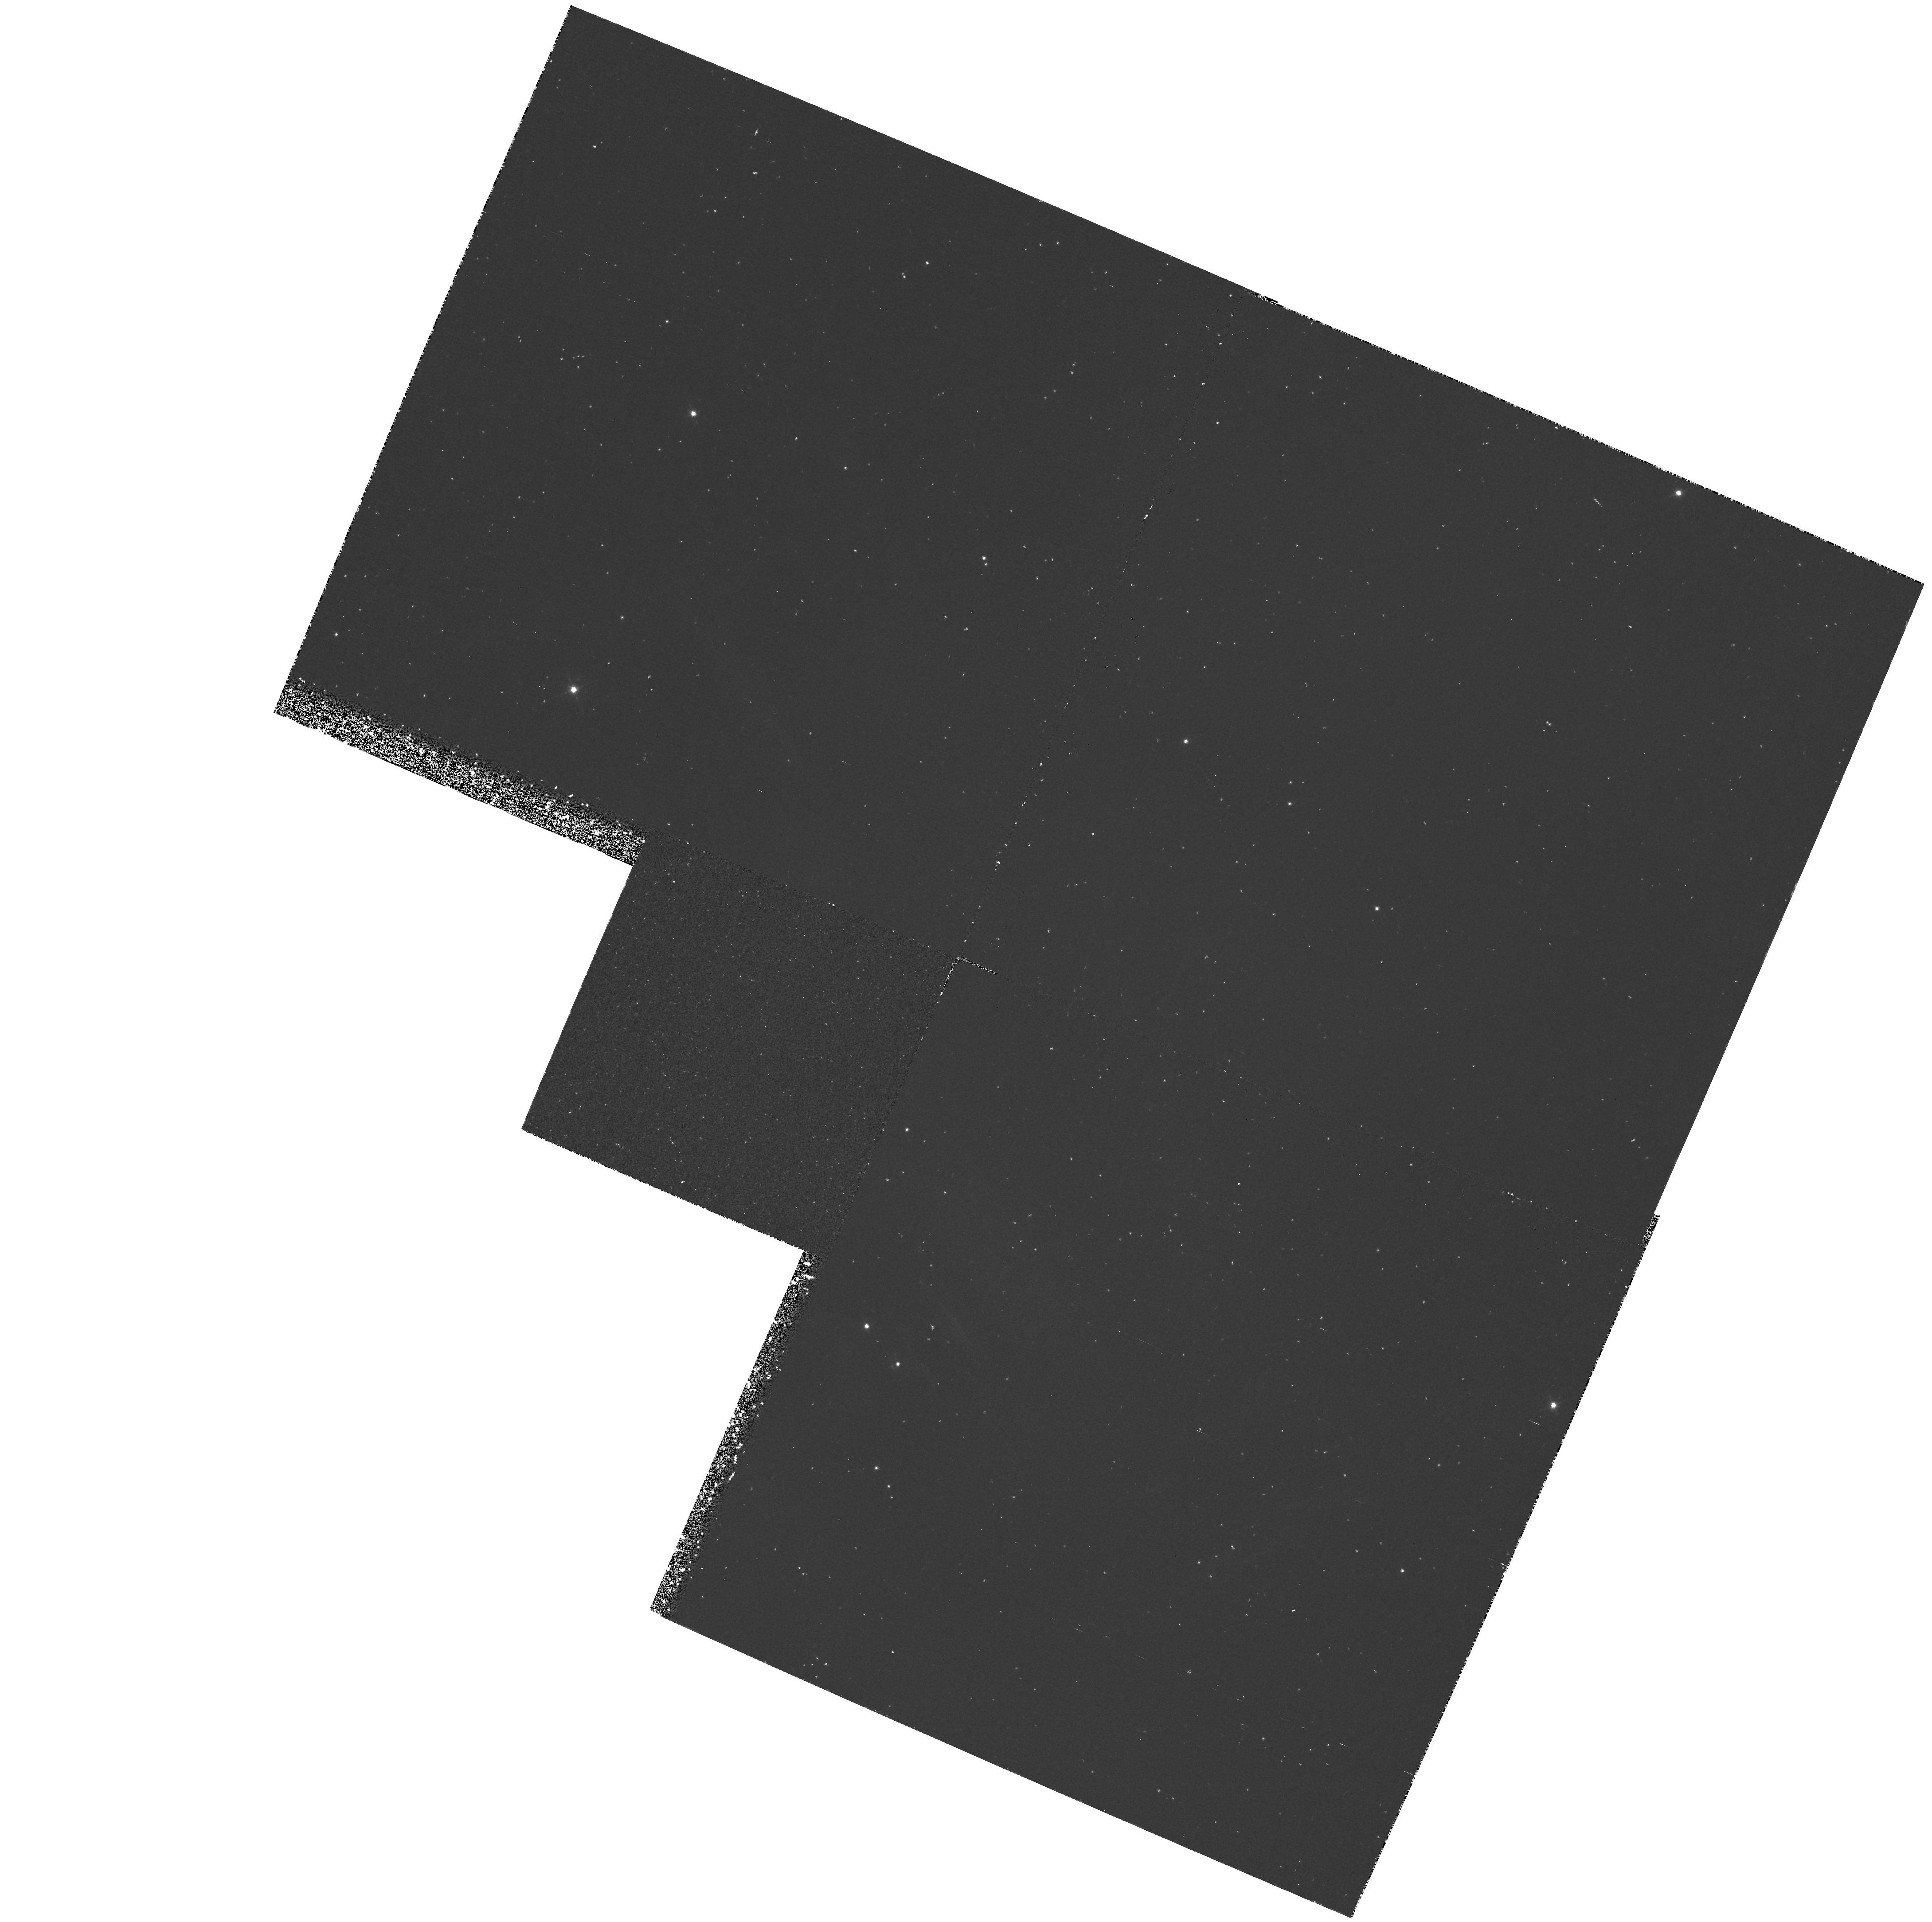
Target: CRAB-NEB-A
Instrument: WFPC2/PC
Filter: F469N
Exposure: 1.1 h
Observation ID: hst_5206_01_wfpc2_pc_f469n_u24r01

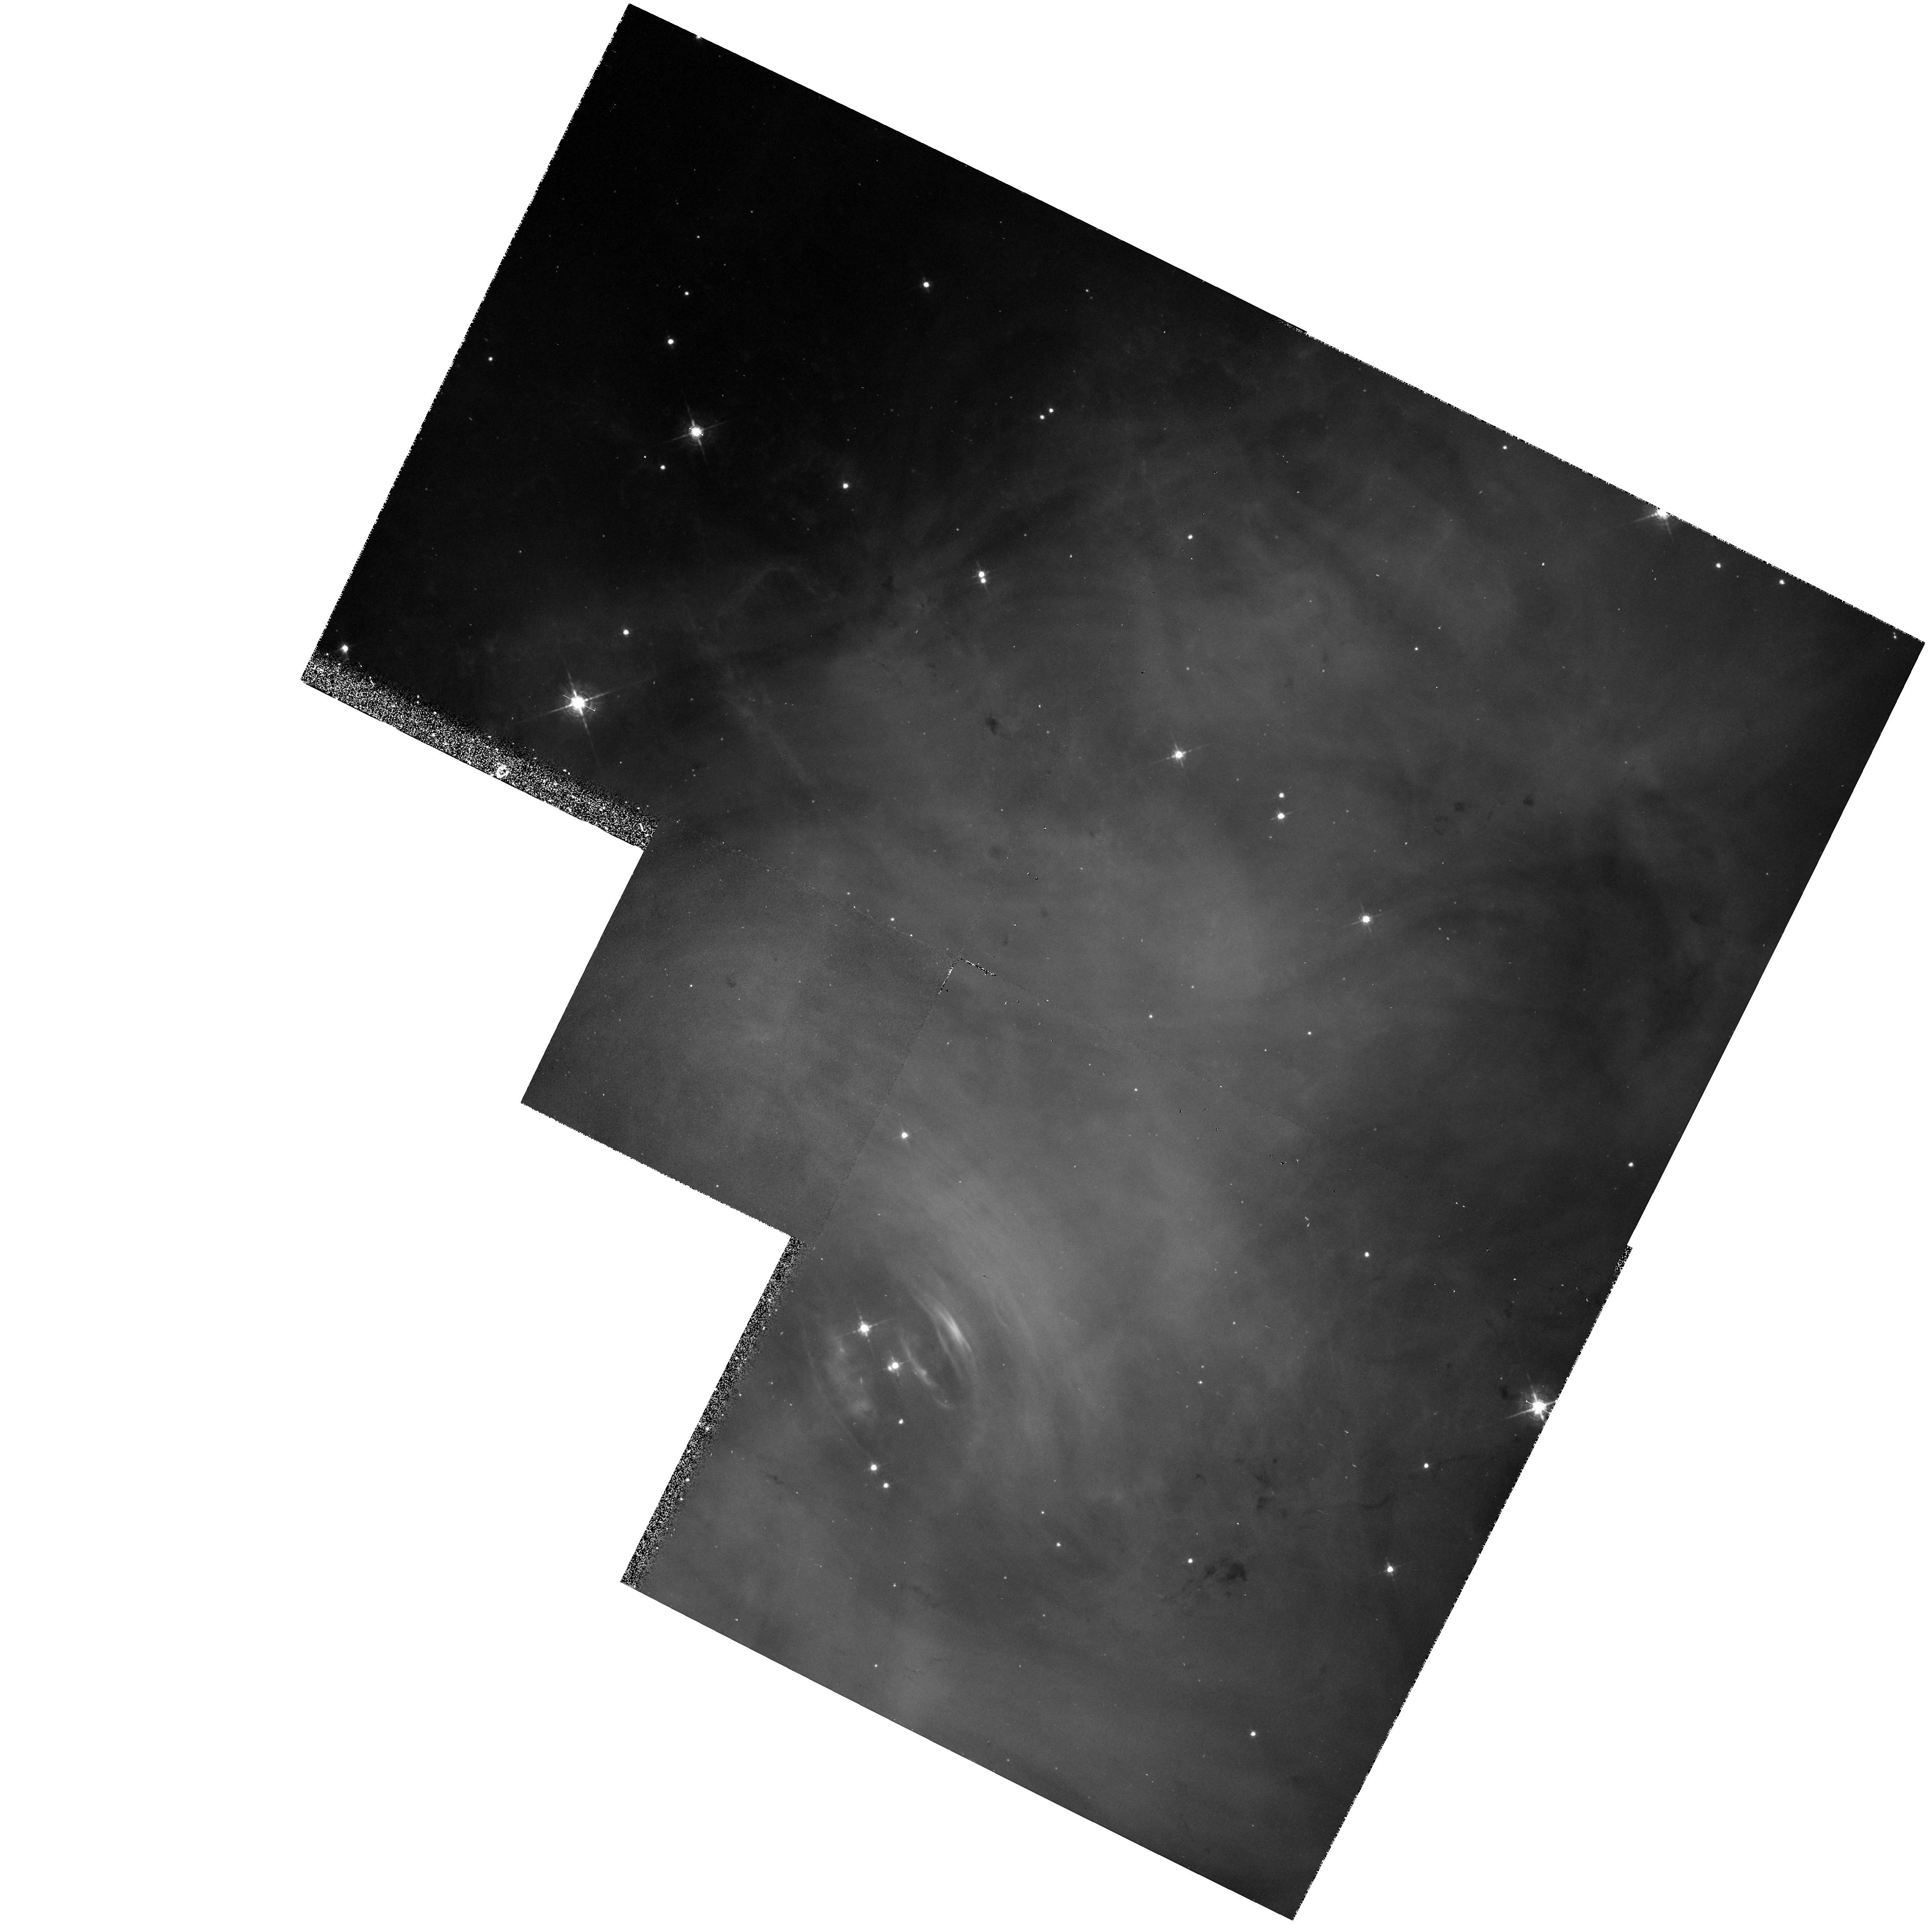
Target: CRAB-NEB-A
Instrument: WFPC2/PC
Filter: F547M
Exposure: 33 min
Observation ID: hst_5206_04_wfpc2_pc_f547m_u24r04

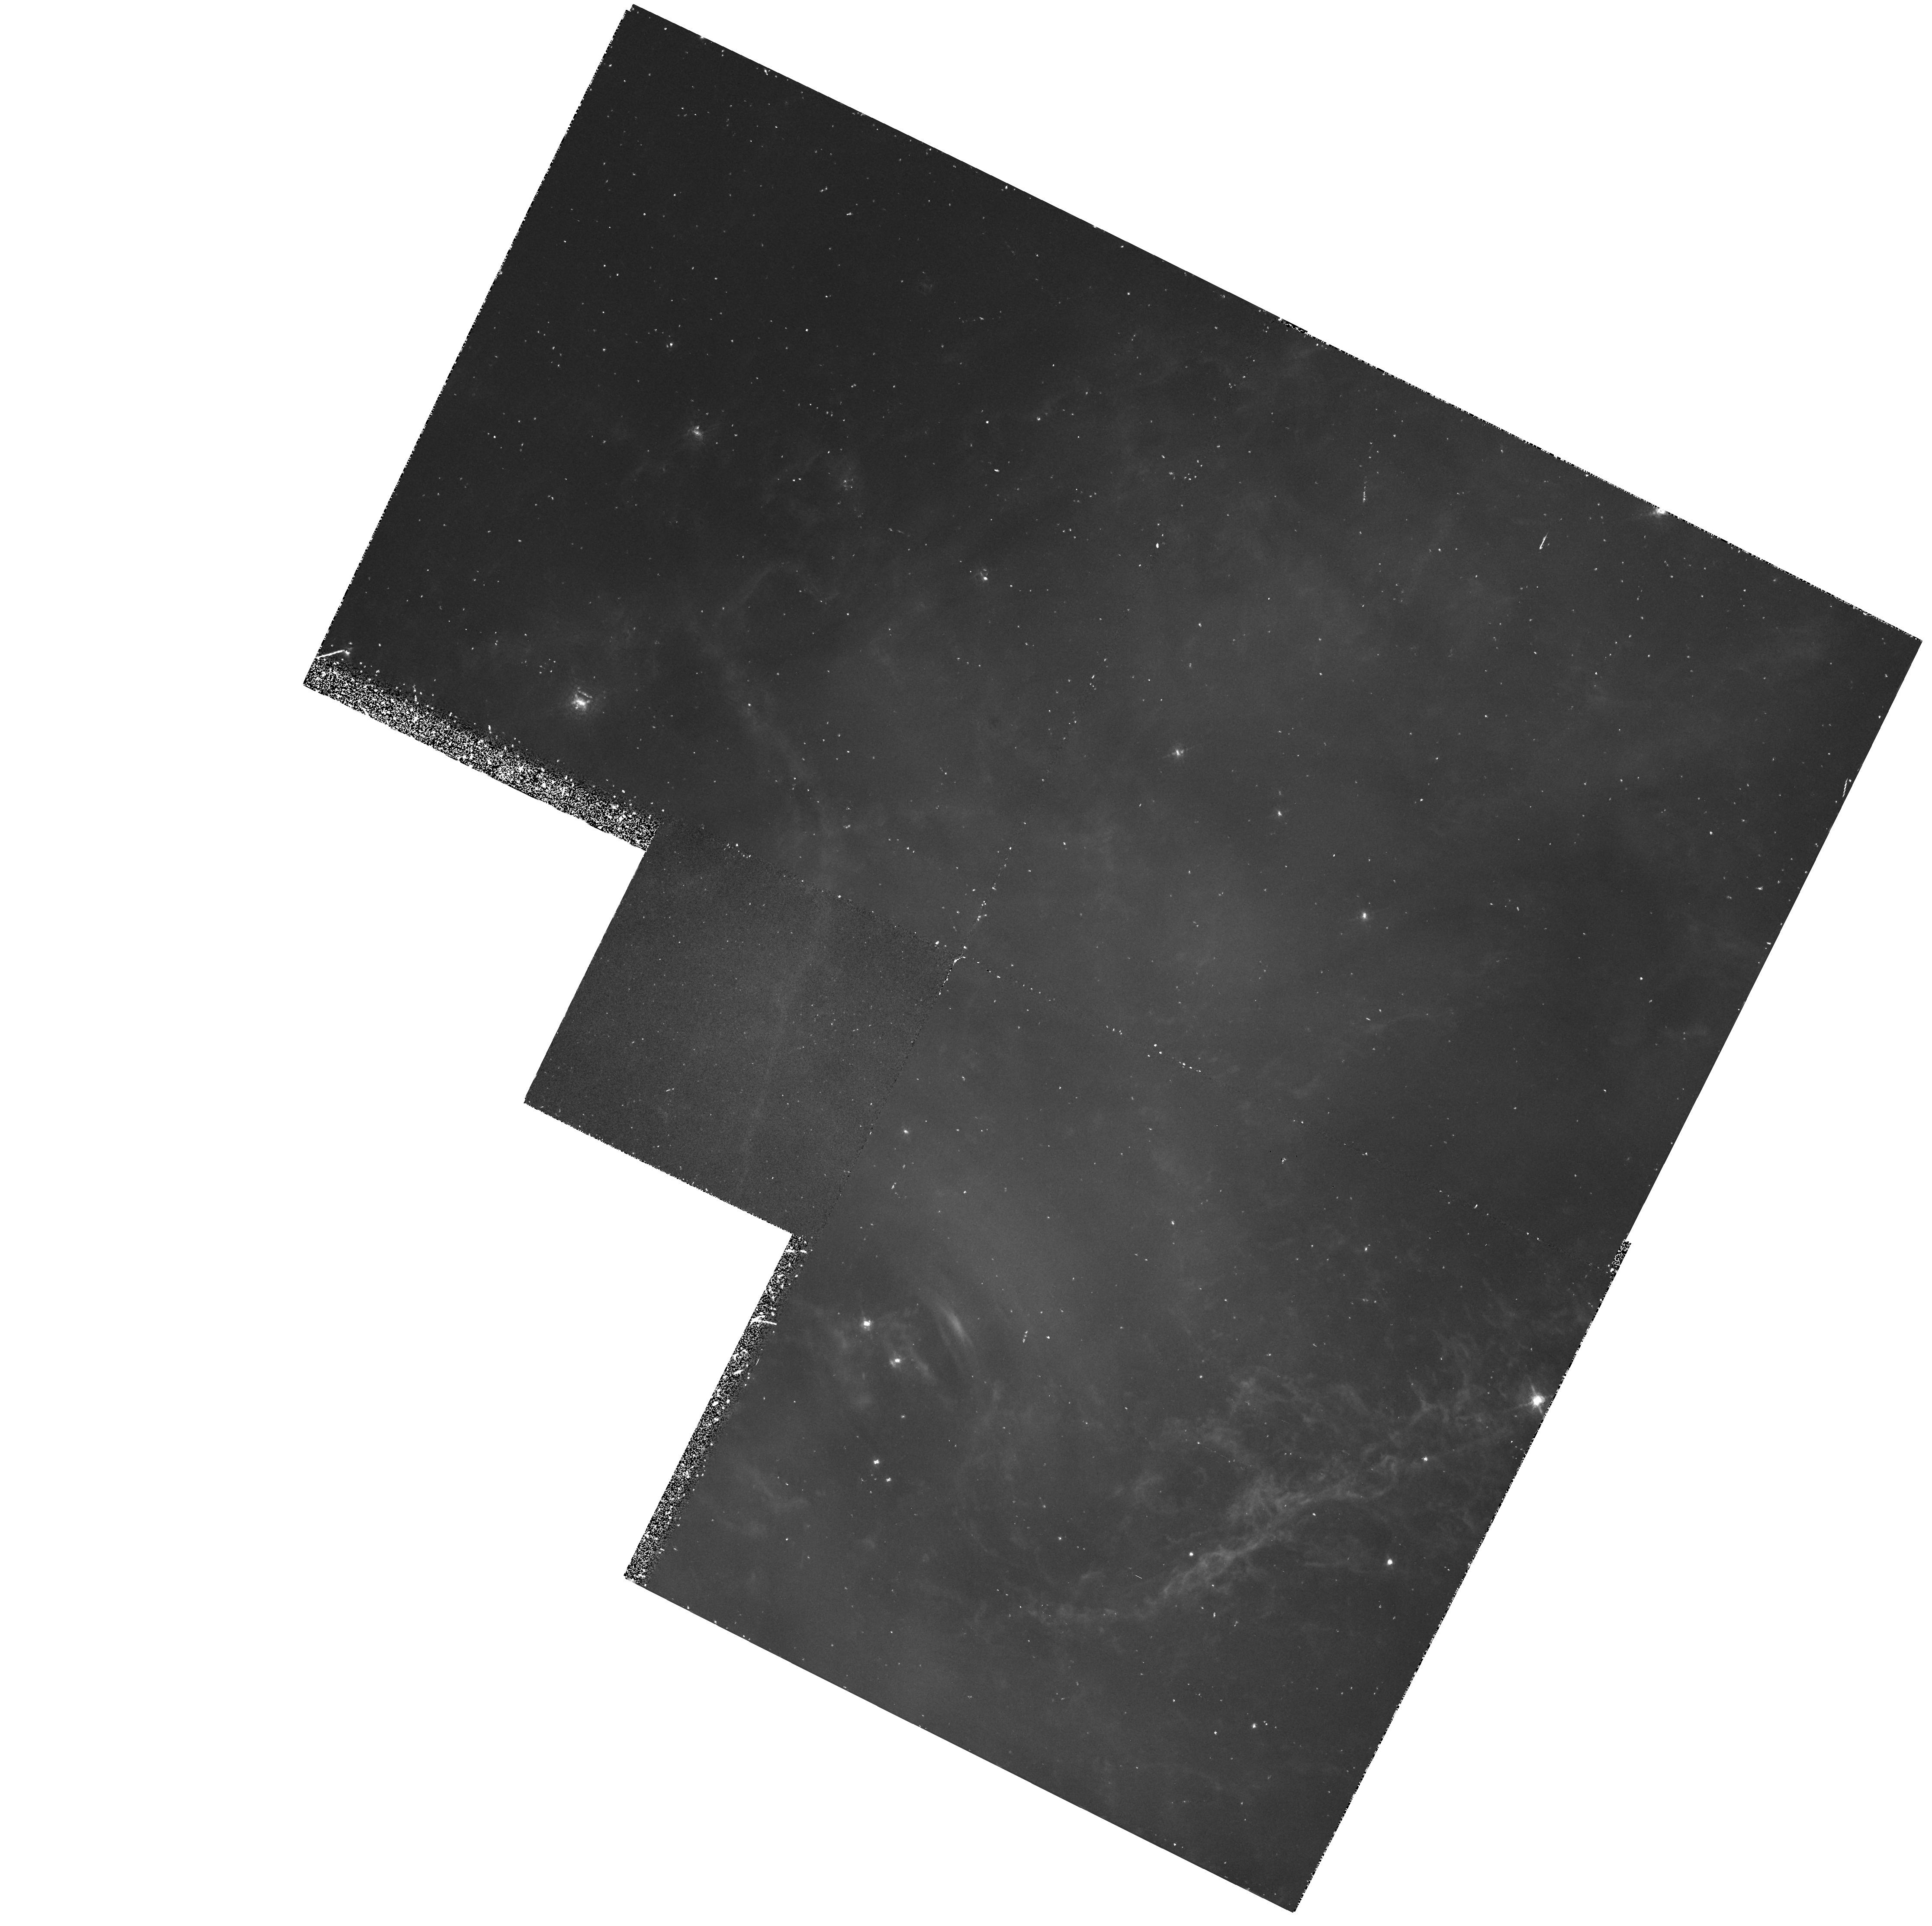
Target: CRAB-NEB-A
Instrument: WFPC2/PC
Filter: F588N
Exposure: 1.1 h
Observation ID: hst_5206_03_wfpc2_pc_f588n_u24r03

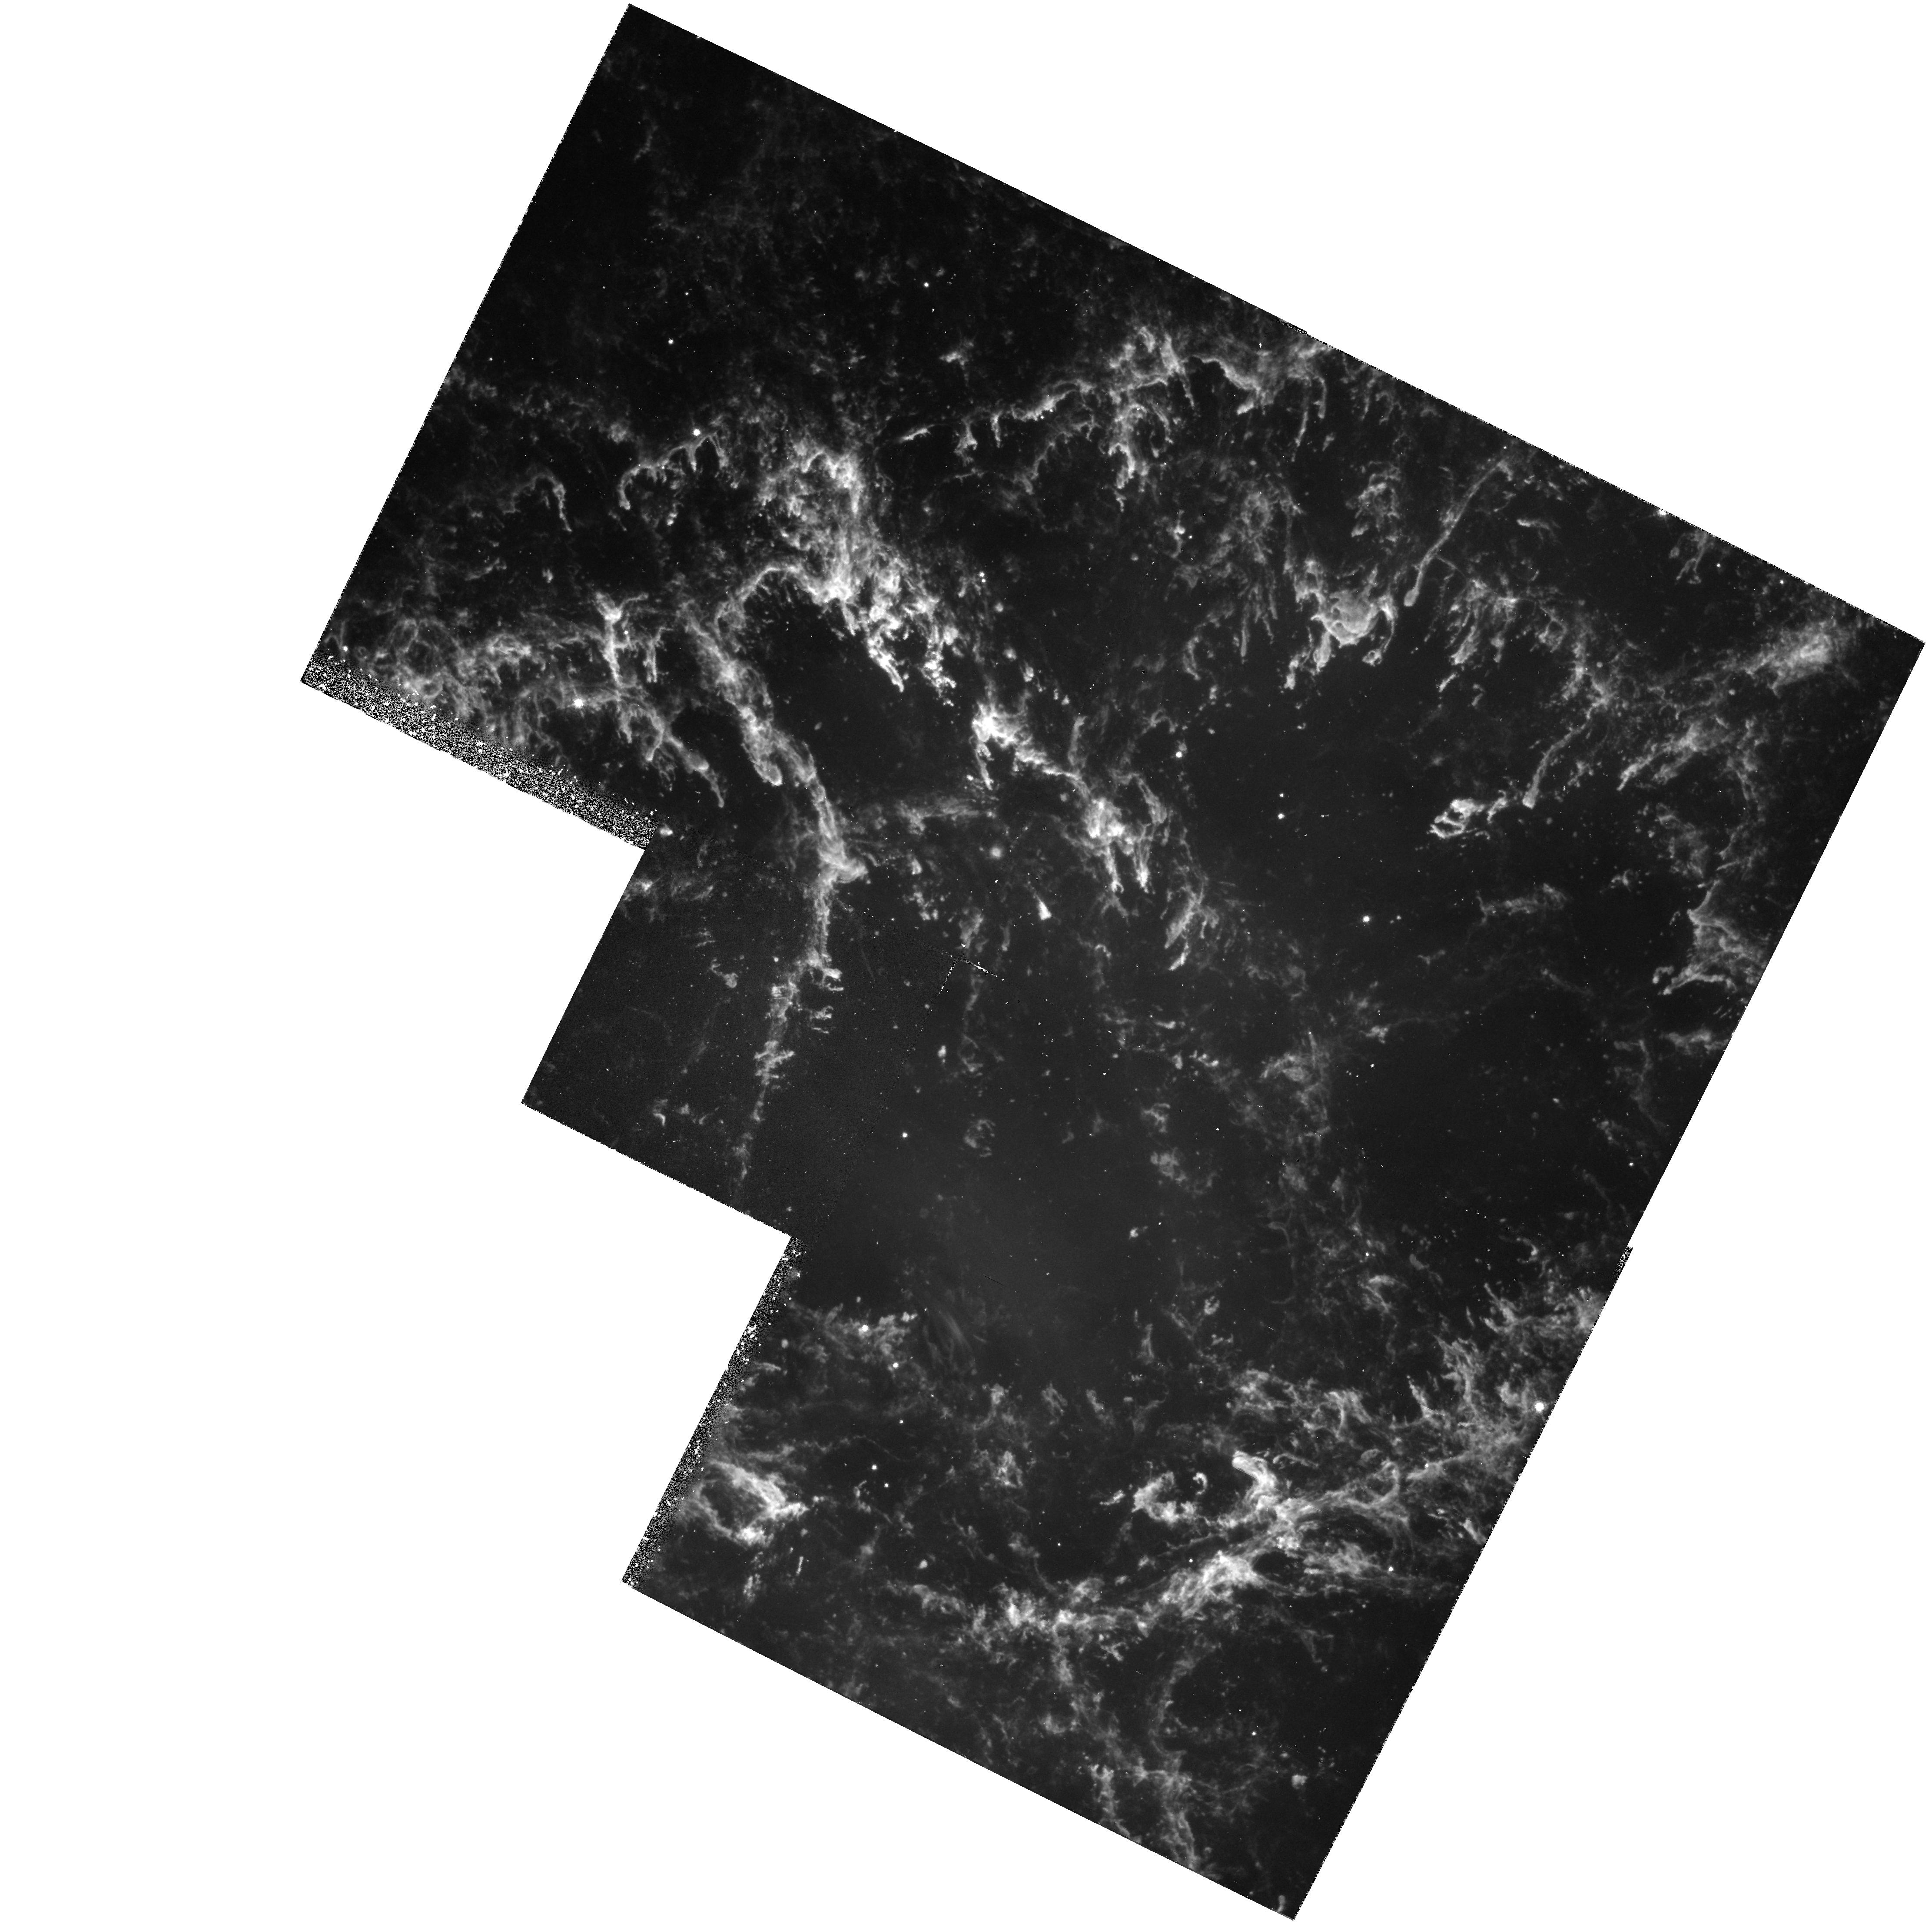
Target: CRAB-NEB-A
Instrument: WFPC2/PC
Filter: F673N
Exposure: 1.1 h
Observation ID: hst_5206_04_wfpc2_pc_f673n_u24r04

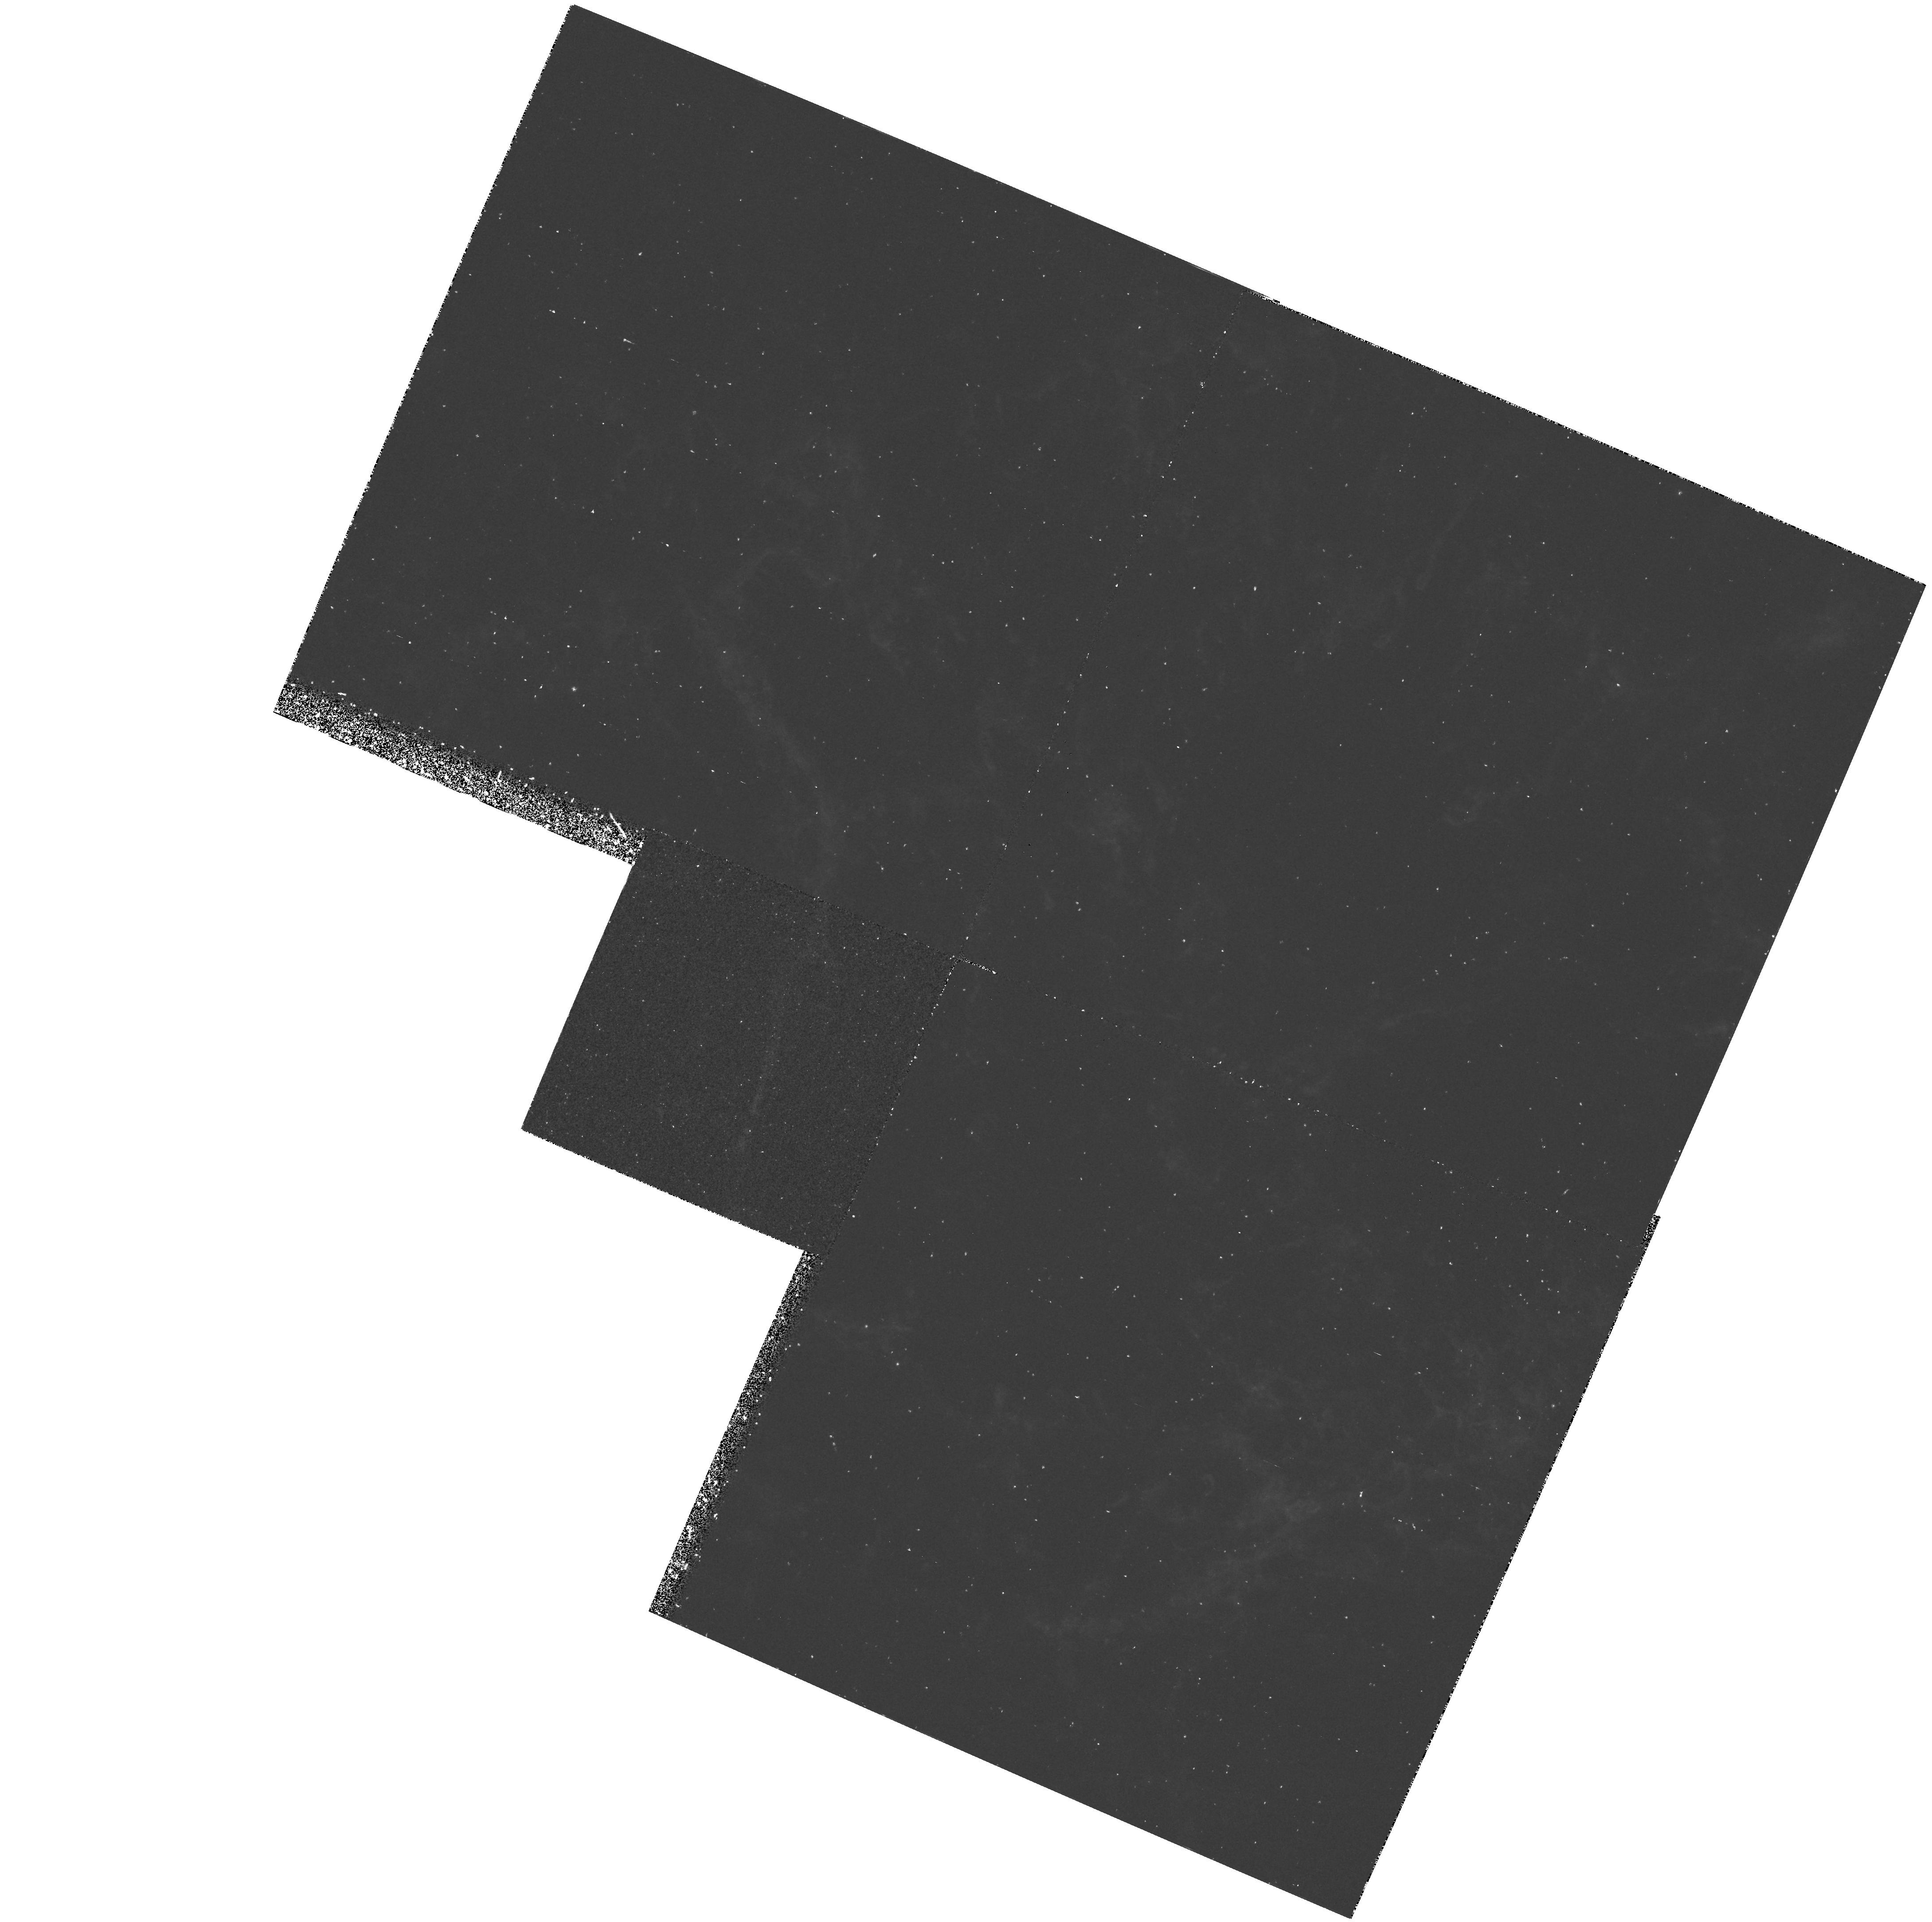
Target: CRAB-NEB-A
Instrument: WFPC2/PC
Filter: F375N
Exposure: 1.1 h
Observation ID: hst_5206_01_wfpc2_pc_f375n_u24r01

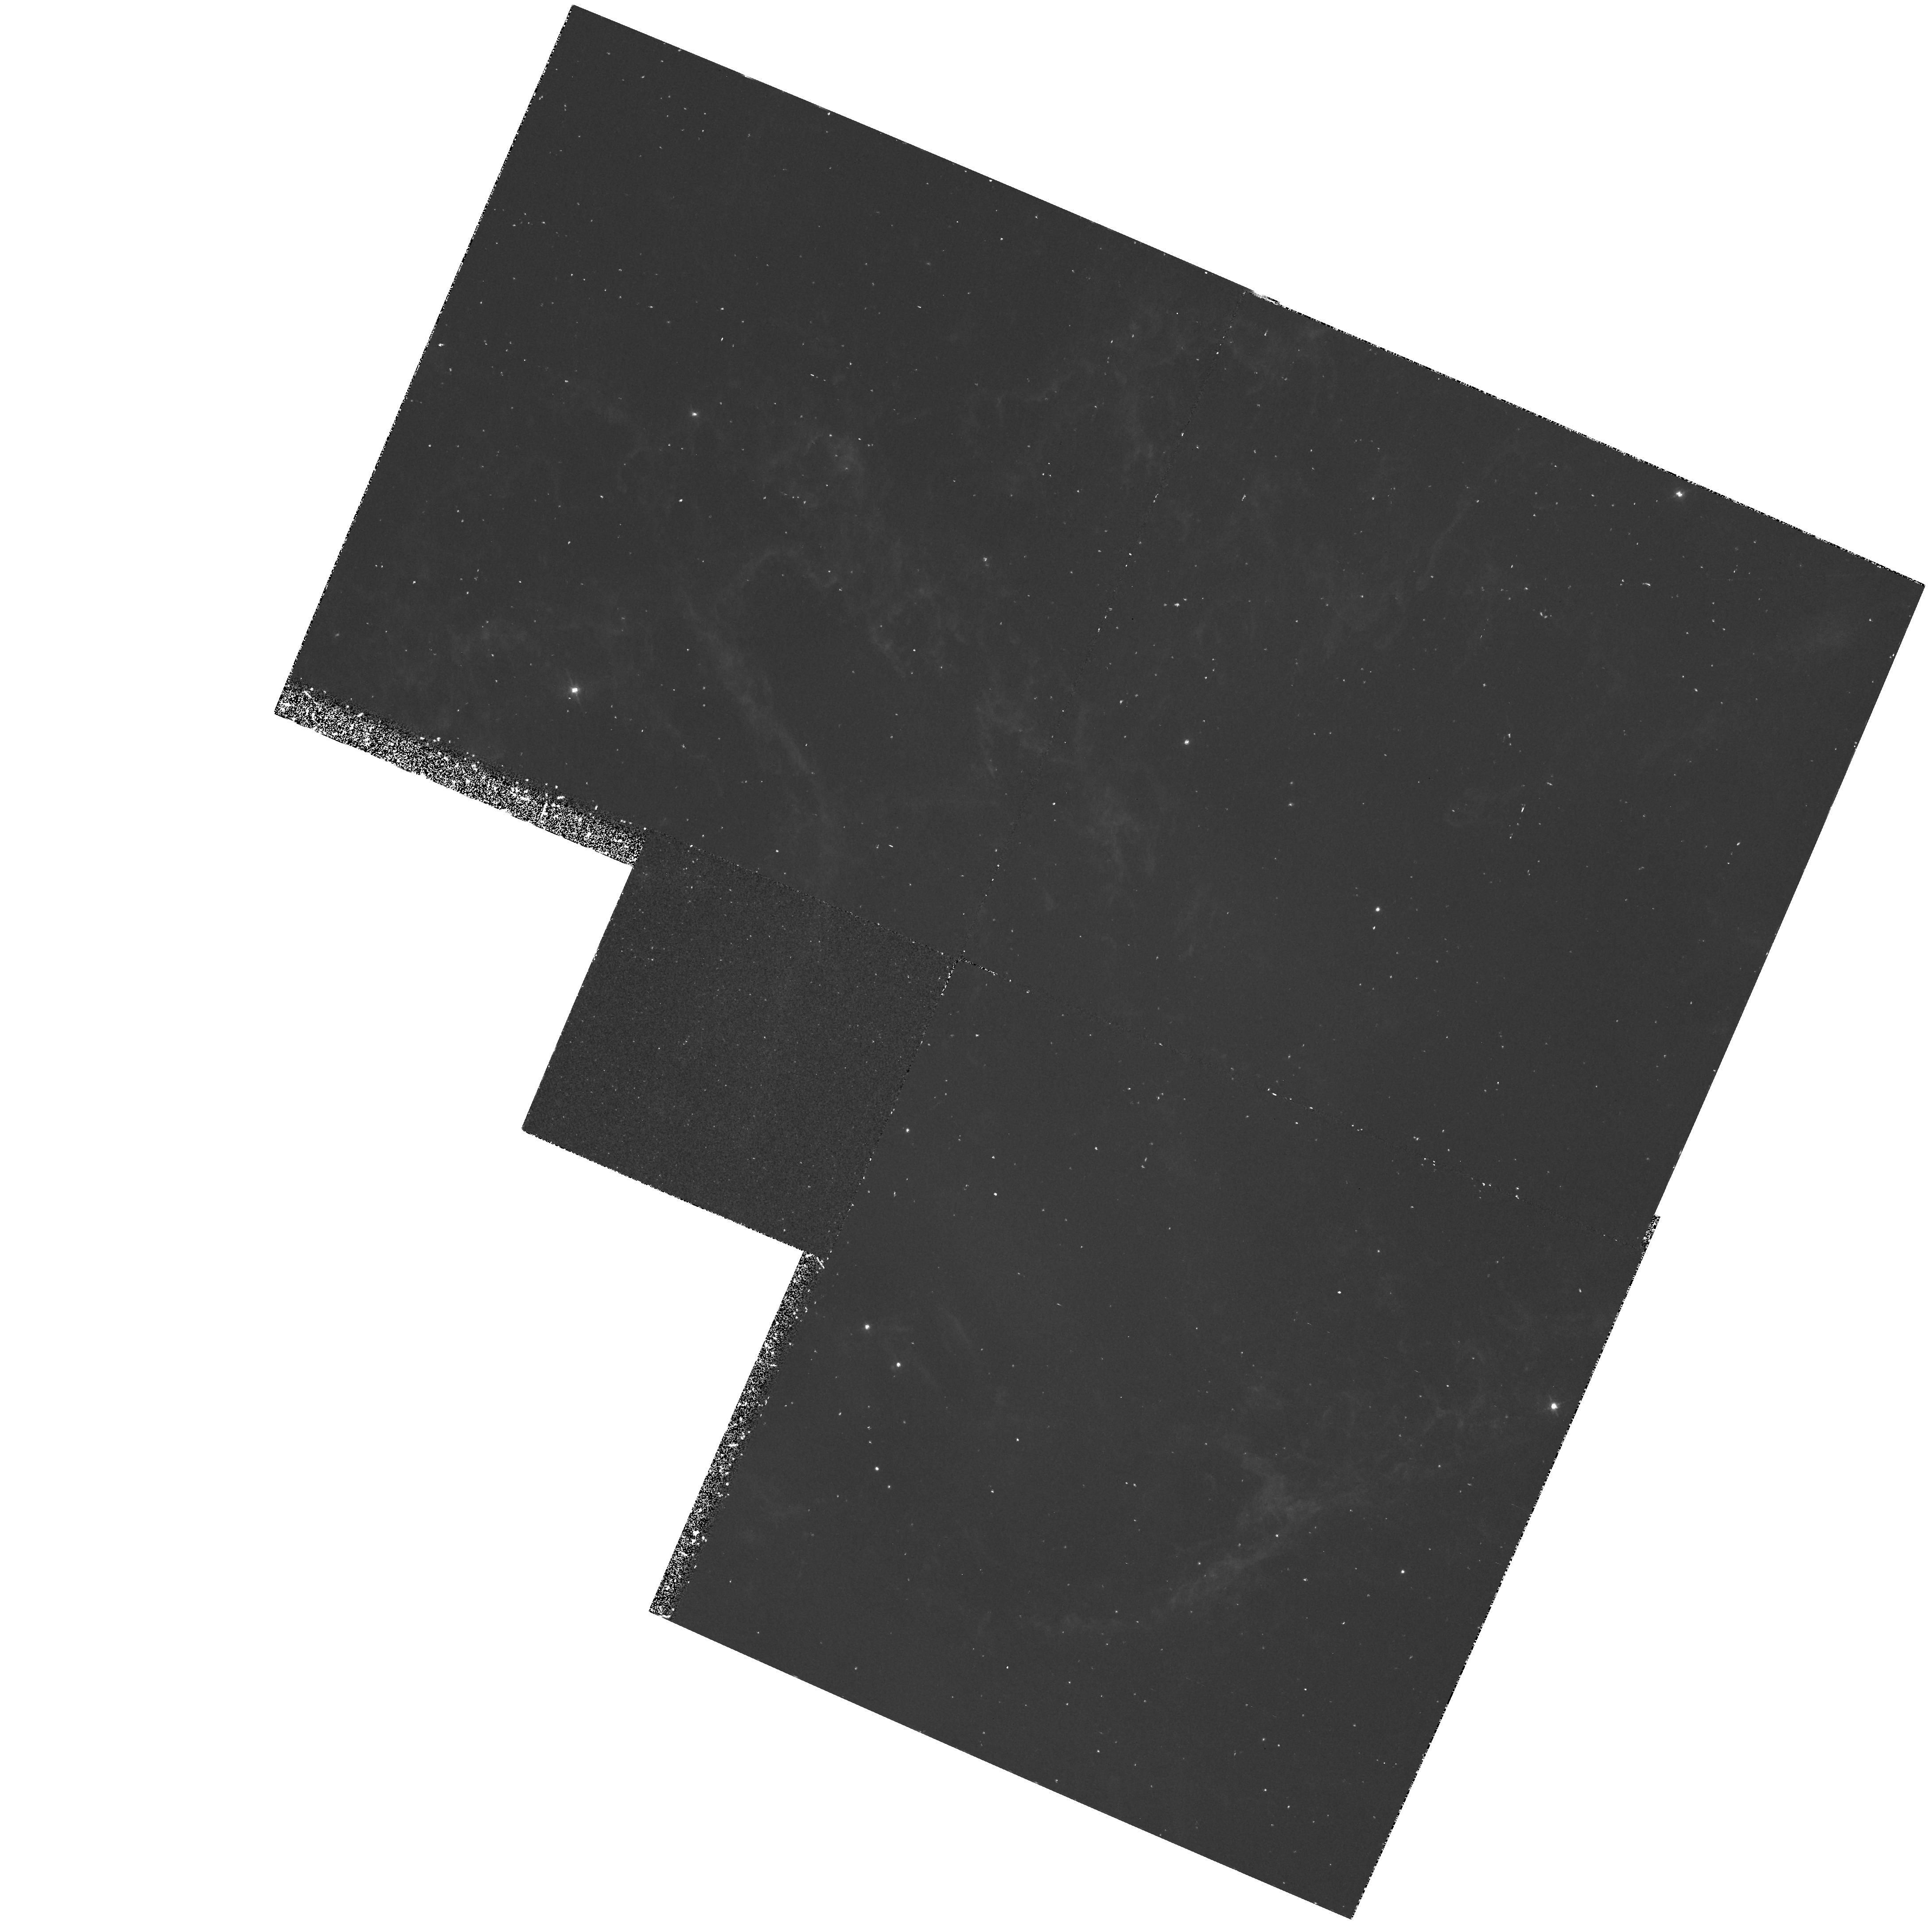
Target: CRAB-NEB-A
Instrument: WFPC2/PC
Filter: F487N
Exposure: 1.1 h
Observation ID: hst_5206_02_wfpc2_pc_f487n_u24r02

THE CRAB NEBULA (PI: Trauger, John)

The Crab Nebula represents a unique opportunity to investigate a range of questions and processes such as the chemical composition of SN ejecta, the evolution of young SNRs, power law photoionization, dust formation in energetic environments, and the interaction of thermal and relativistic plasmas. We will use the high spatial resolution of the HST to study the ionization structure of filaments in the Crab - an investigation which is fundamental to all of the above questions.